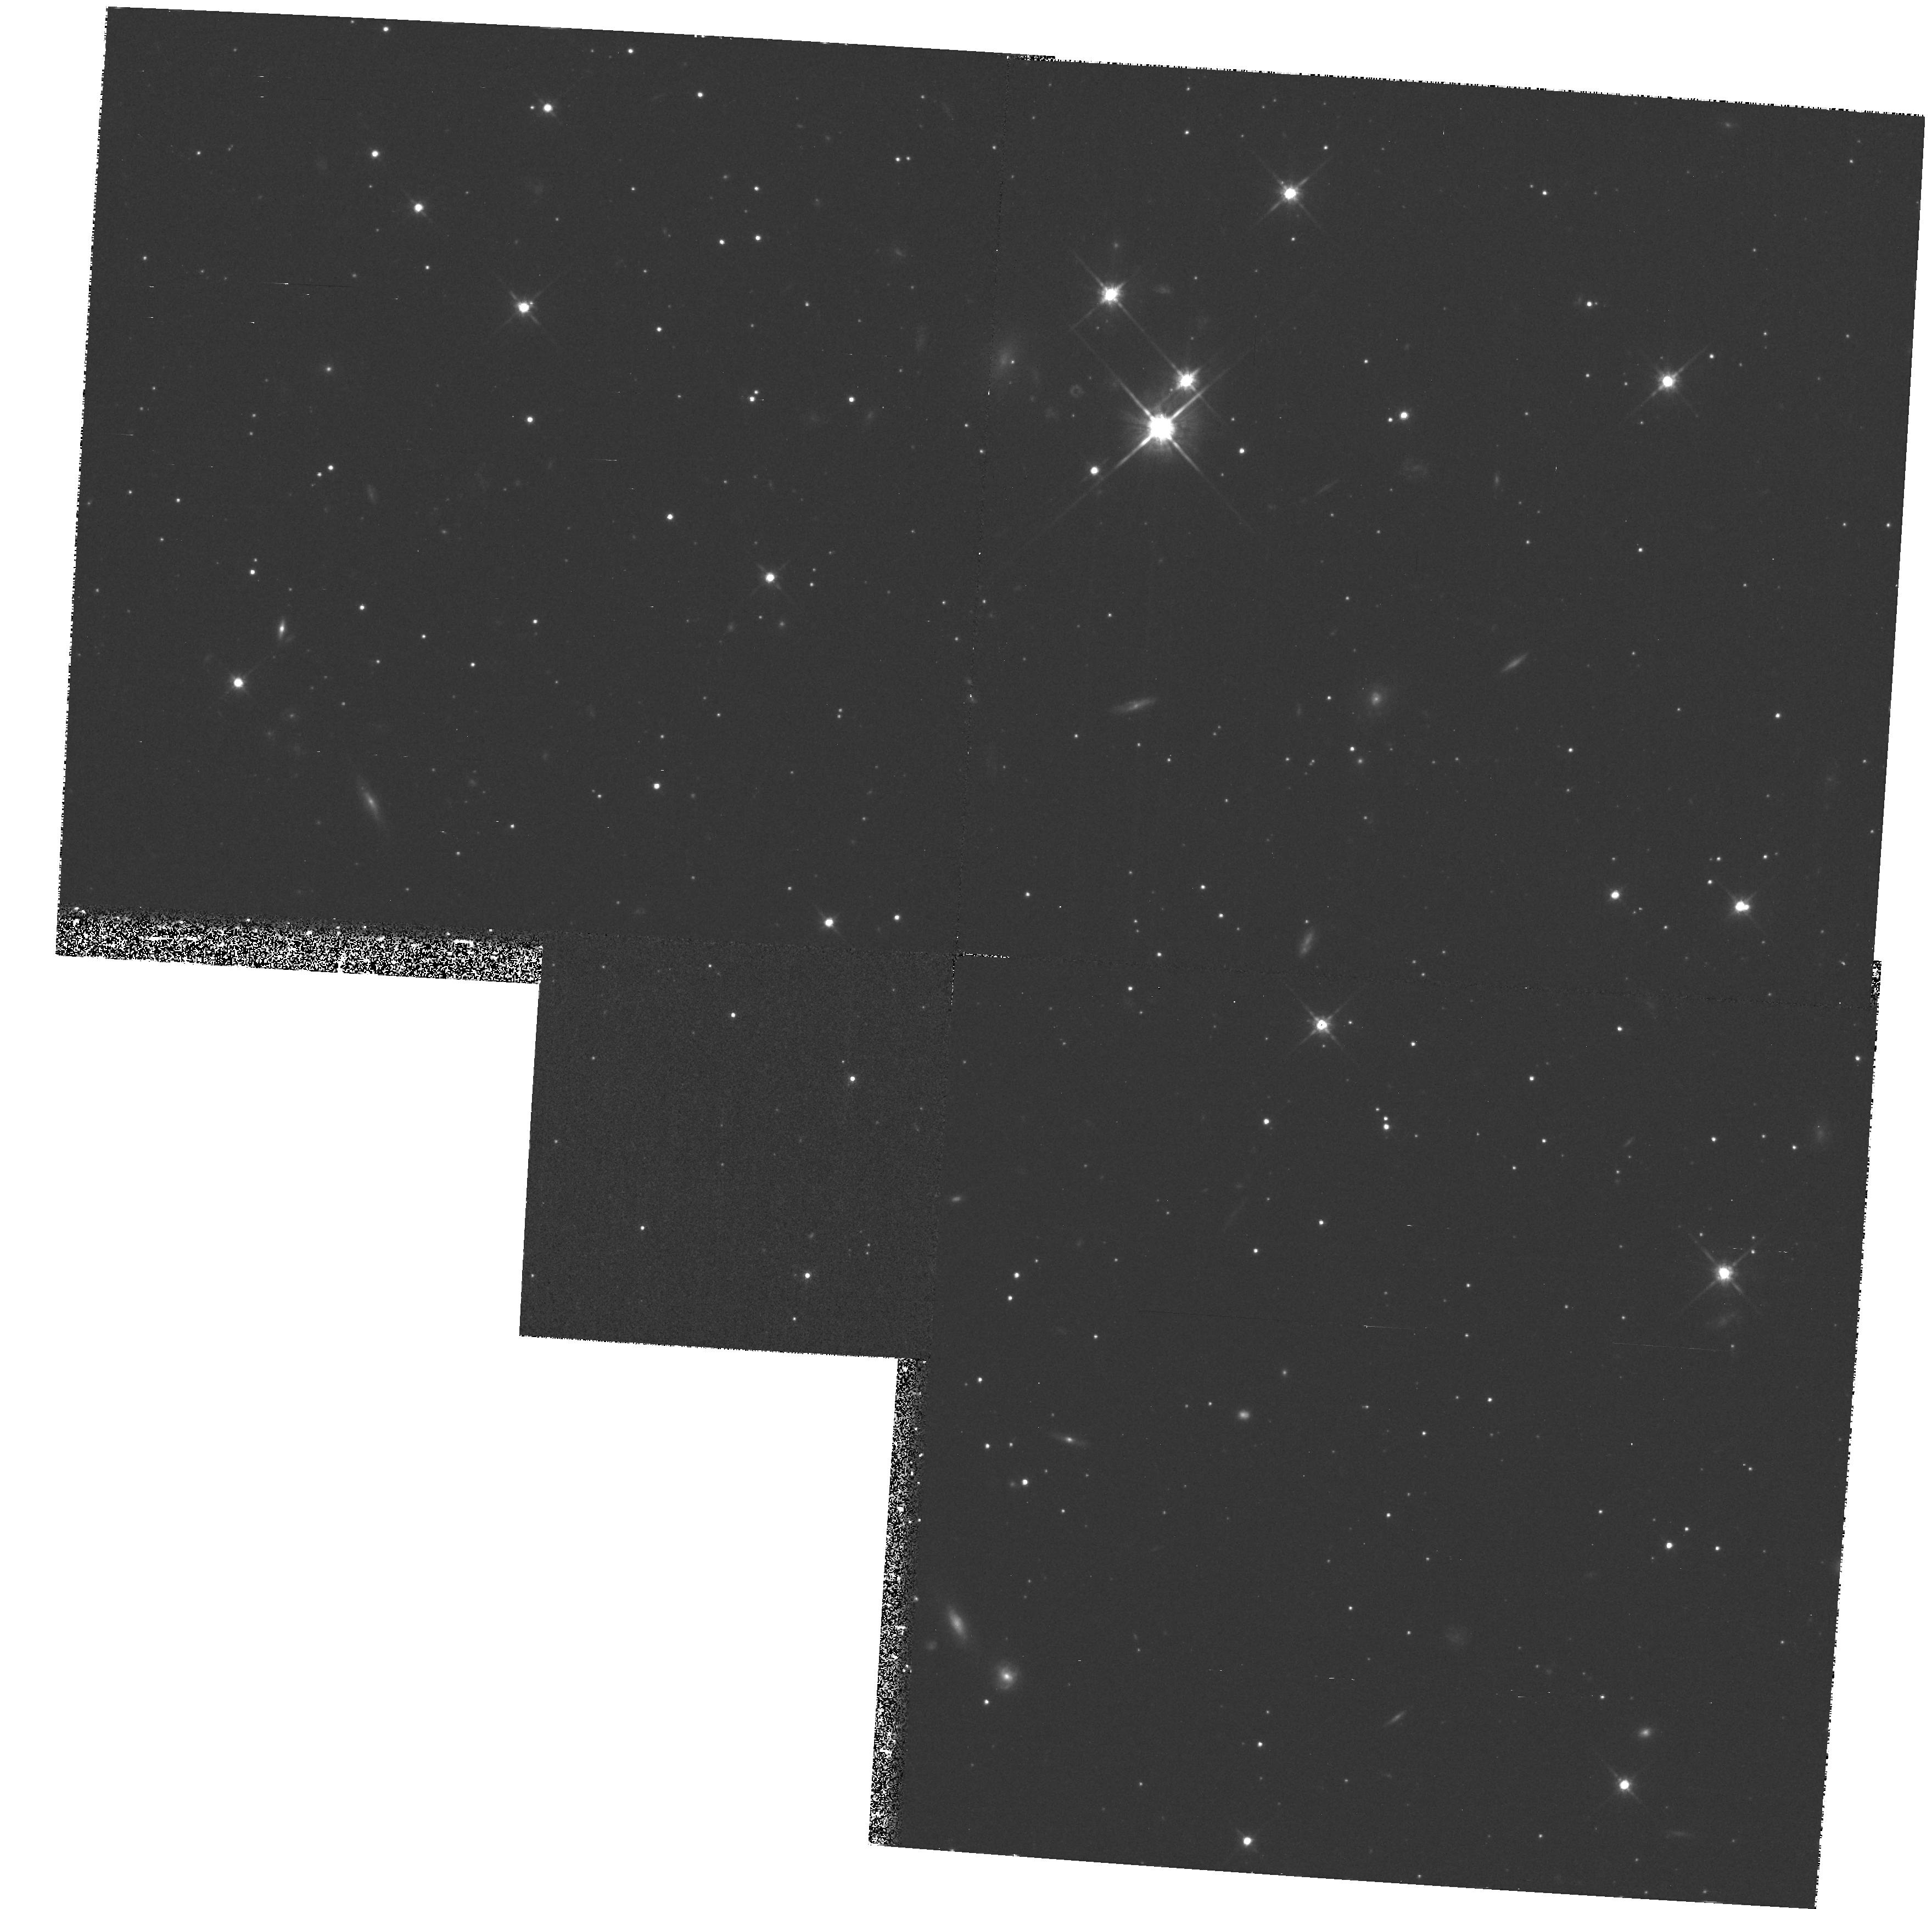
Target: LMC-062630-644500
Instrument: WFPC2/PC
Filter: F814W
Exposure: 38 min
Observation ID: hst_6604_01_wfpc2_pc_f814w_u37701

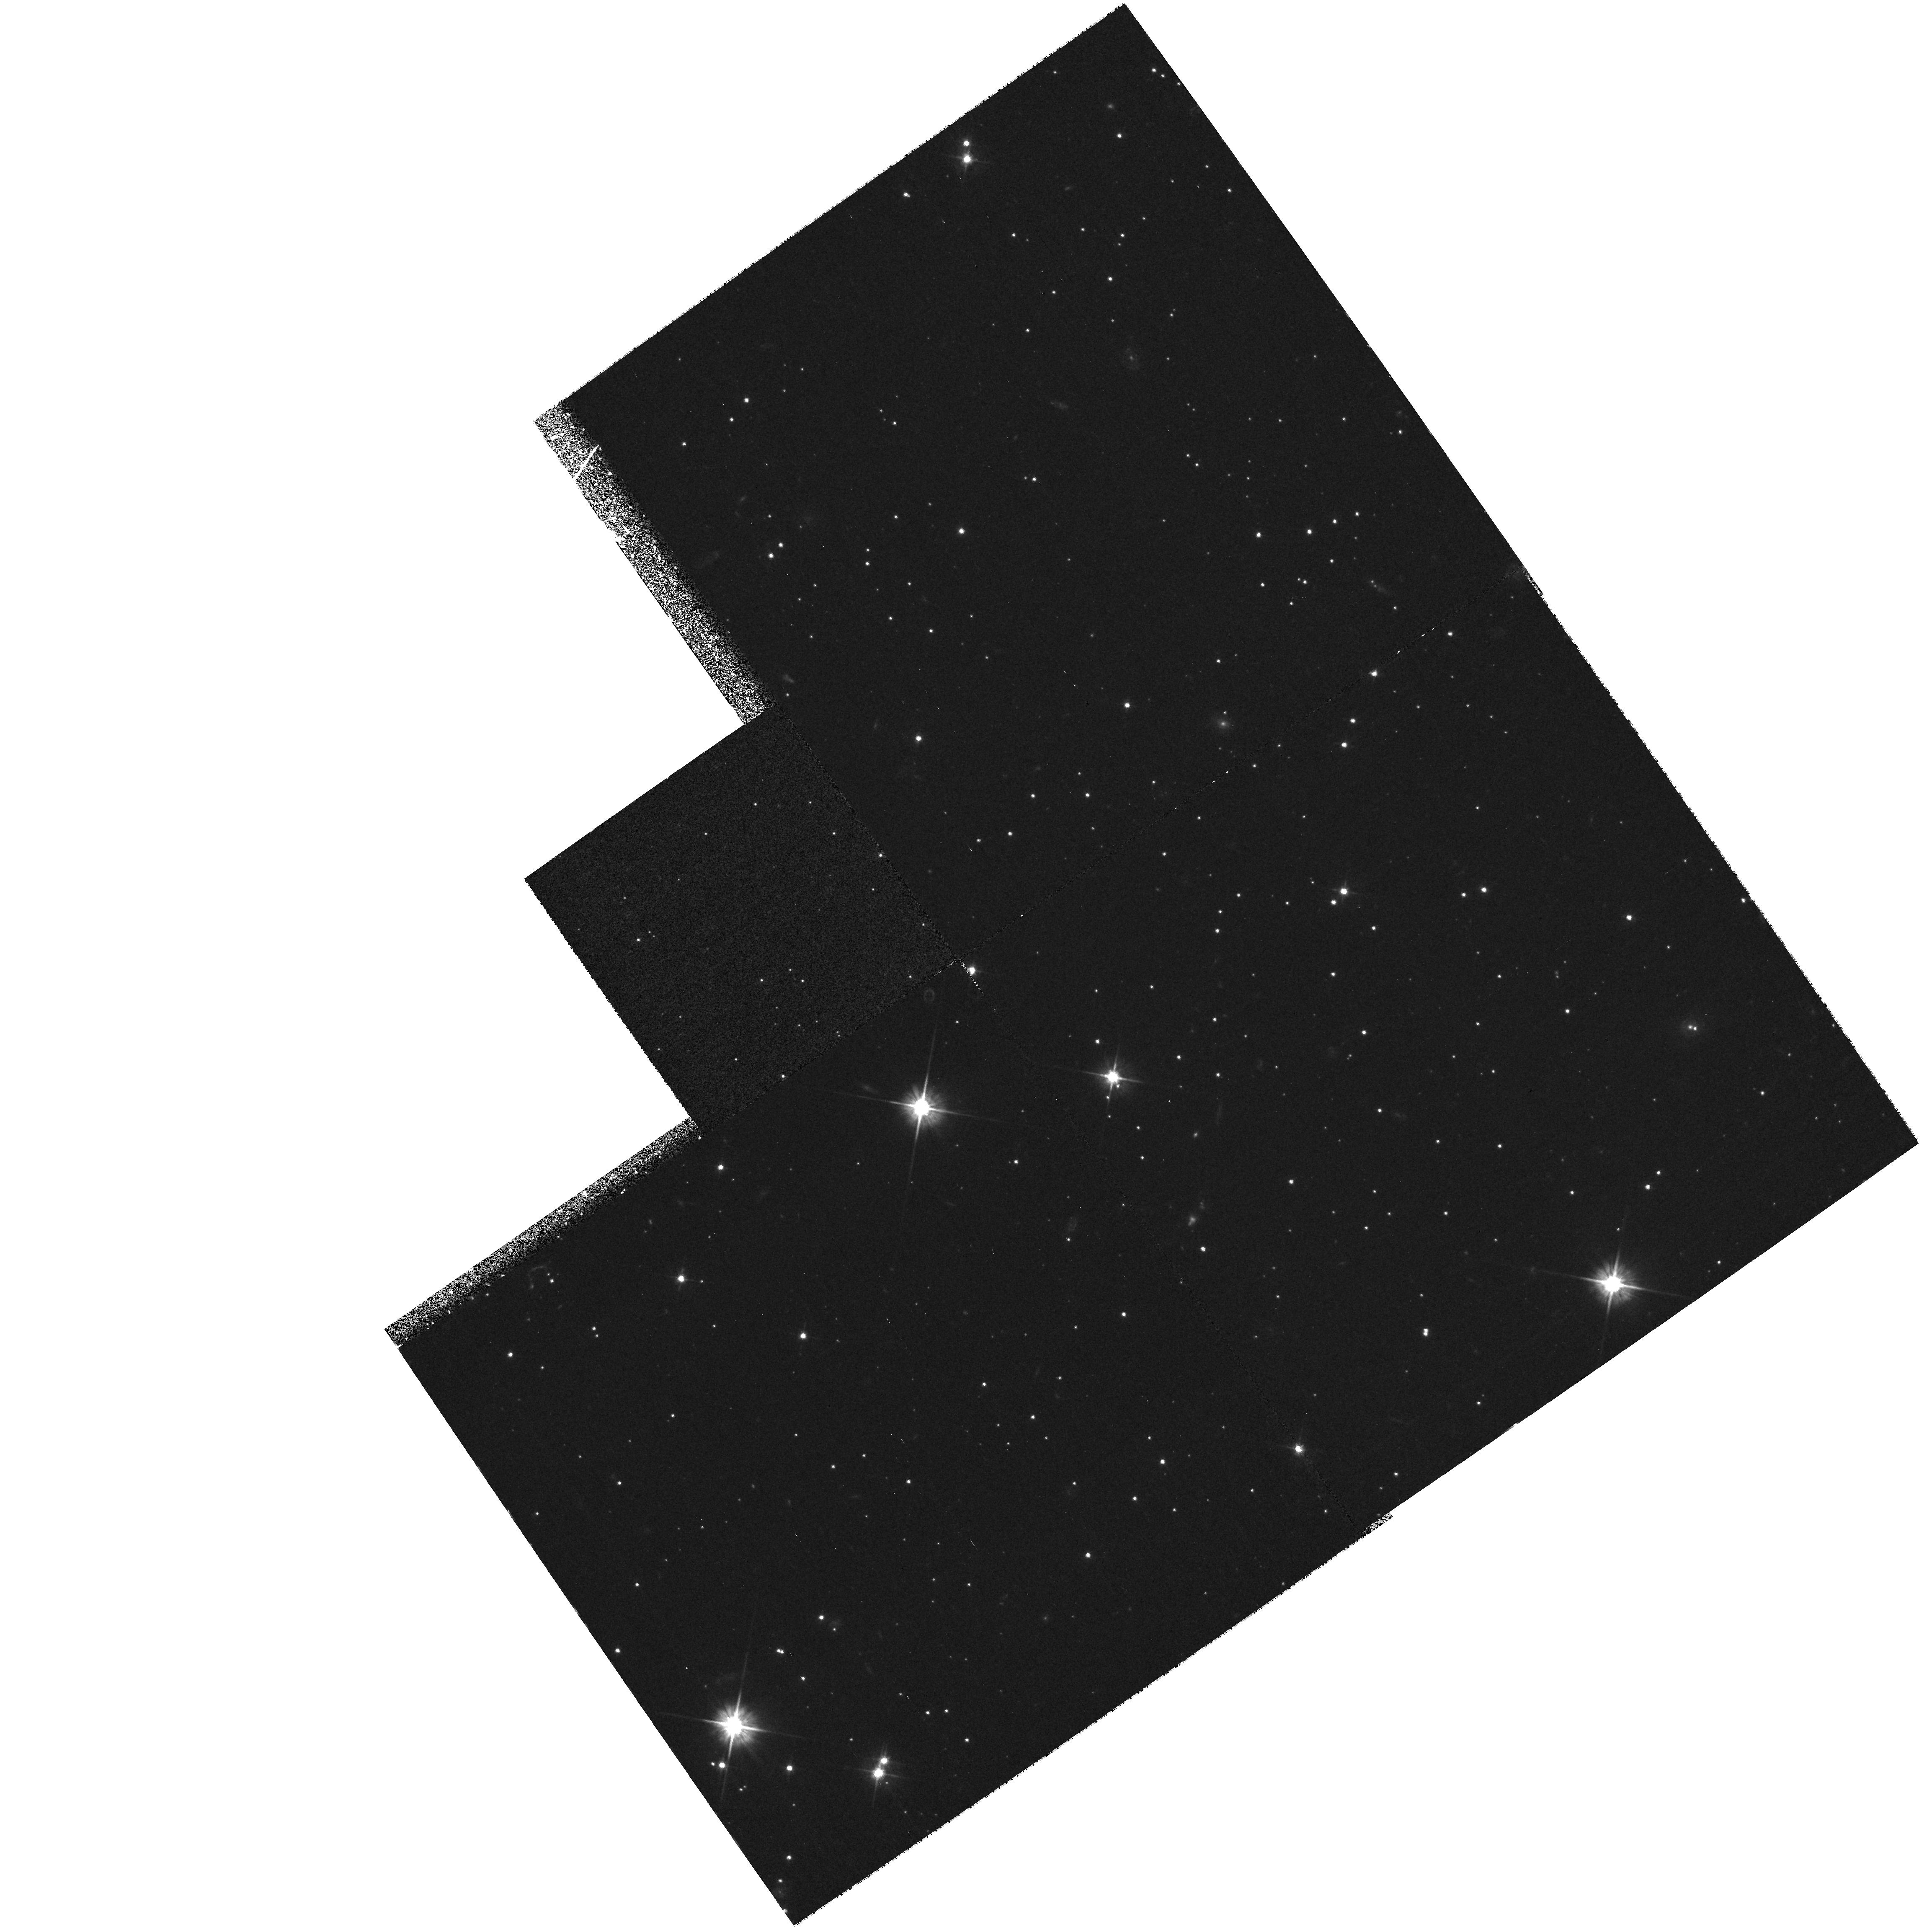
Target: LMC-062806-650800
Instrument: WFPC2/PC
Filter: F555W
Exposure: 33 min
Observation ID: hst_6604_03_wfpc2_pc_f555w_u37703

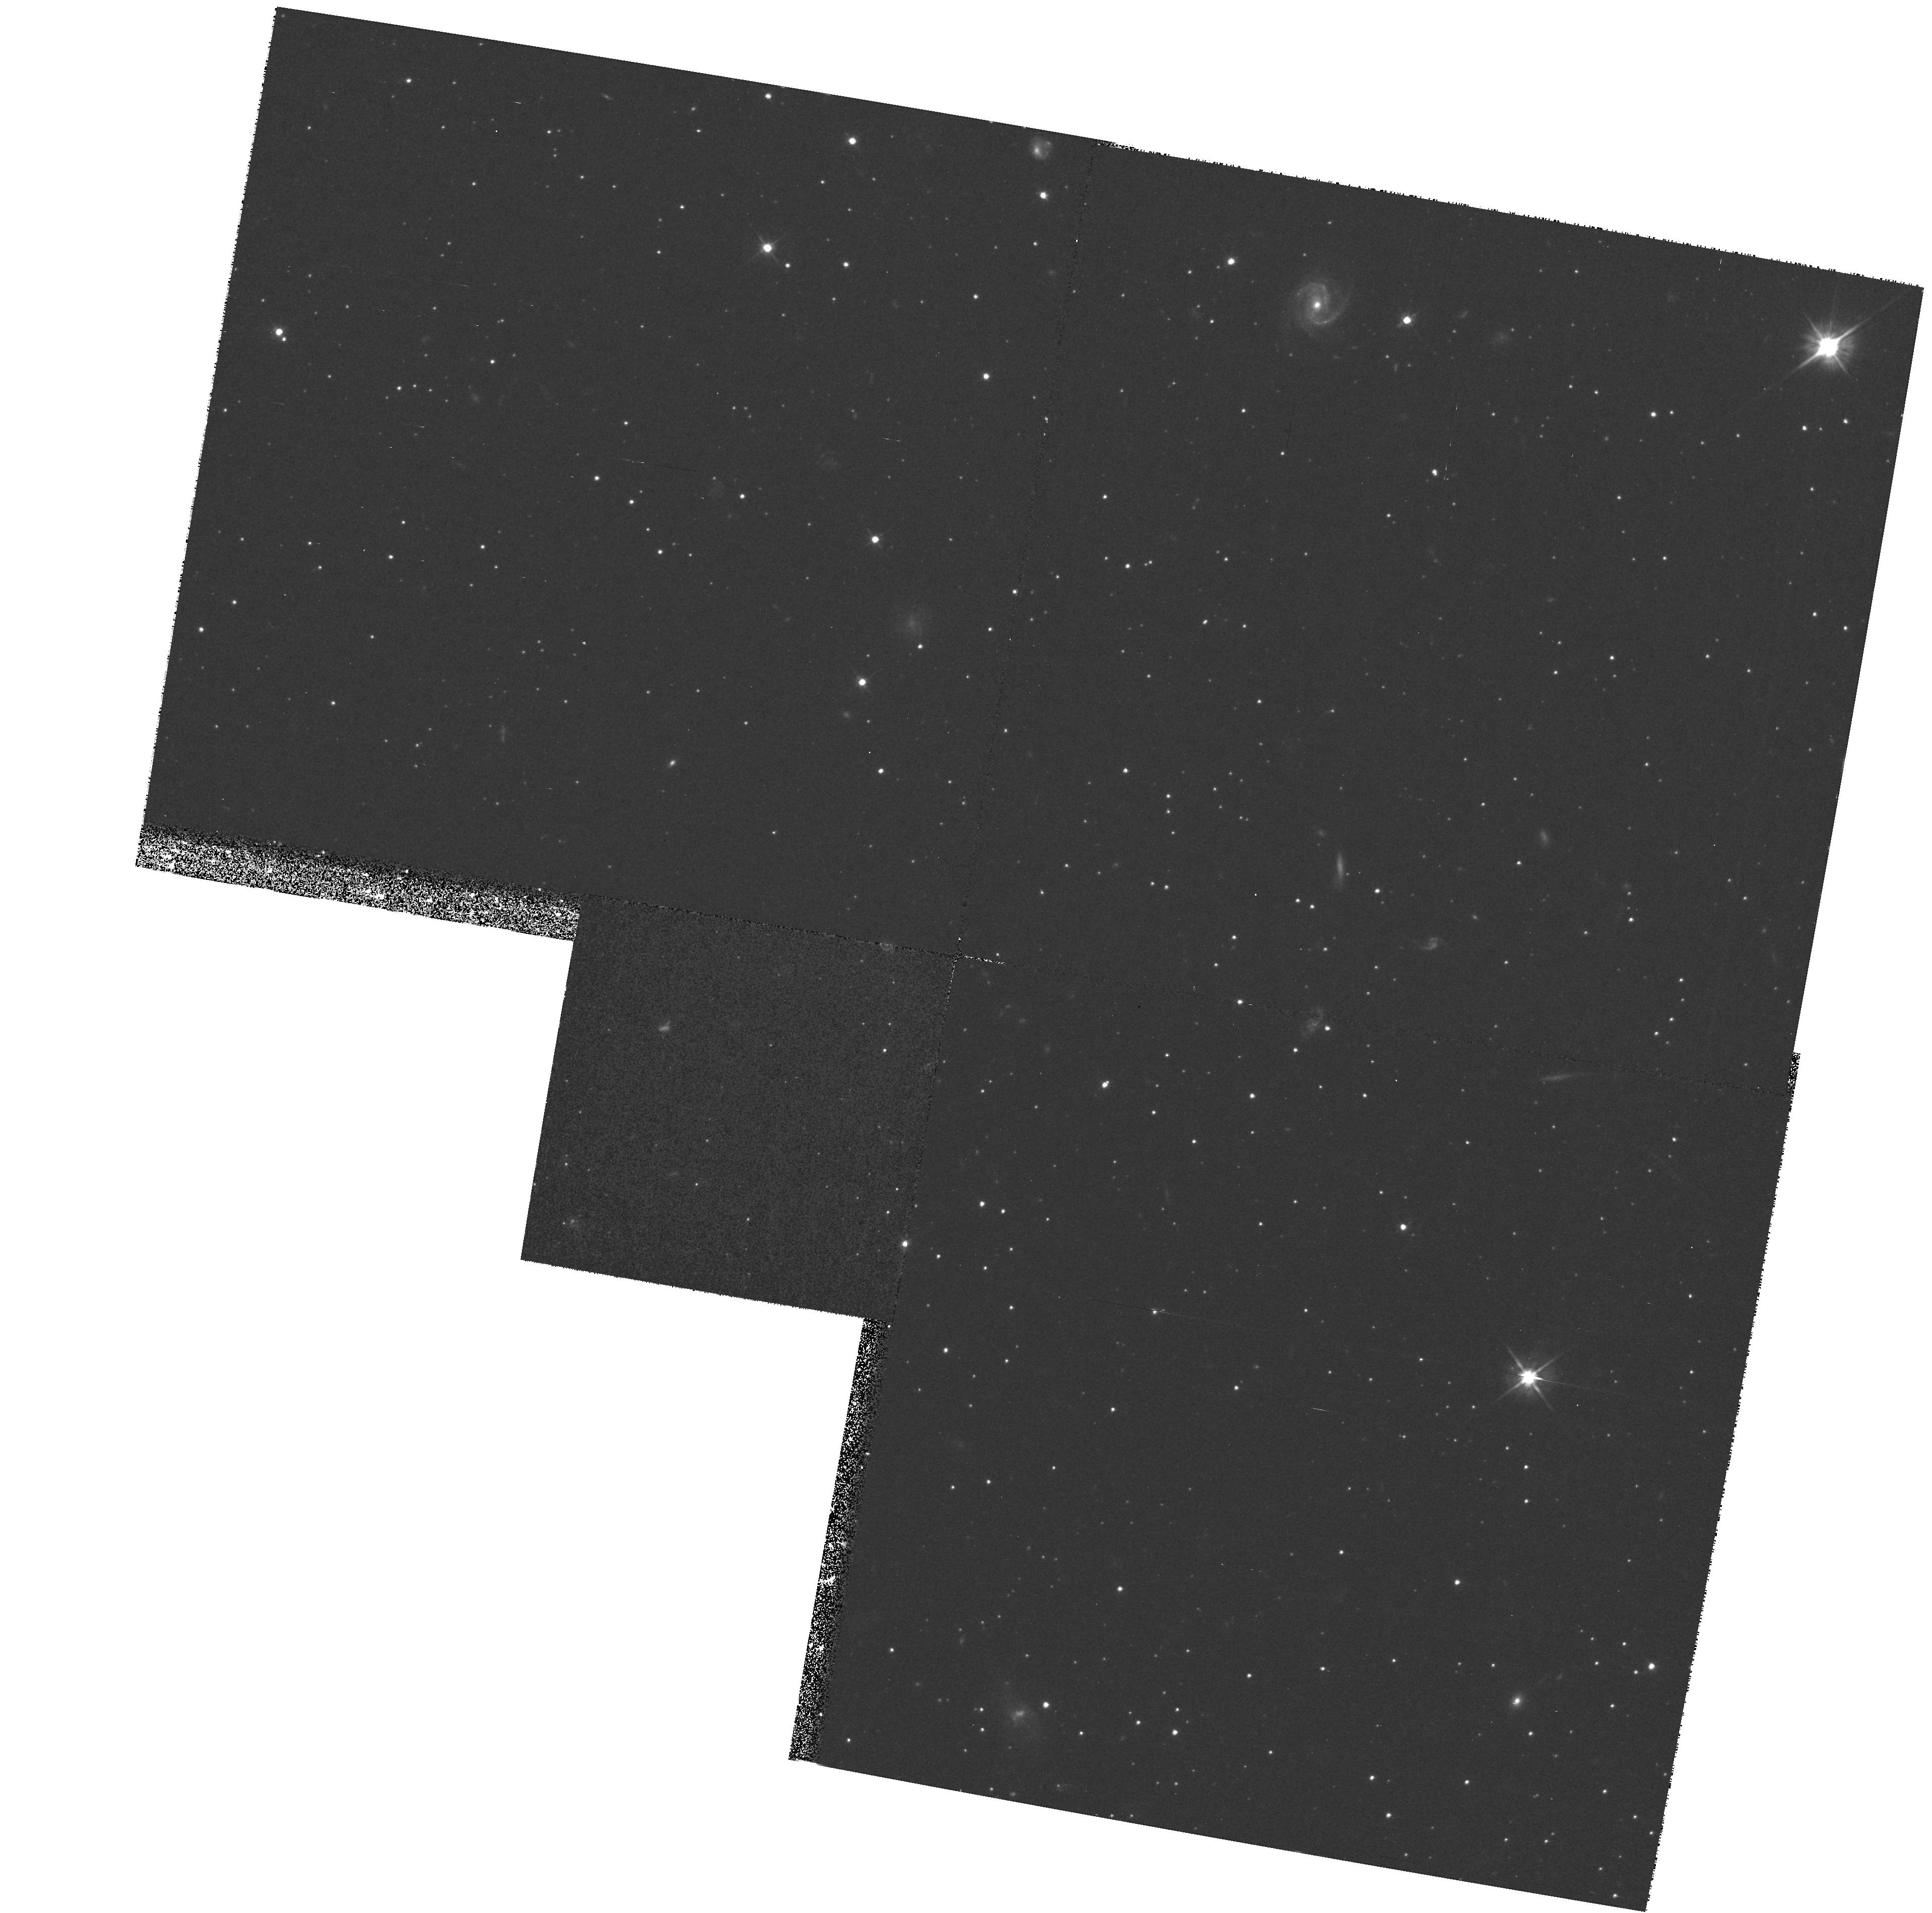
Target: SMC-004900-703300
Instrument: WFPC2/PC
Filter: F555W
Exposure: 33 min
Observation ID: hst_6604_a6_wfpc2_pc_f555w_u377a6

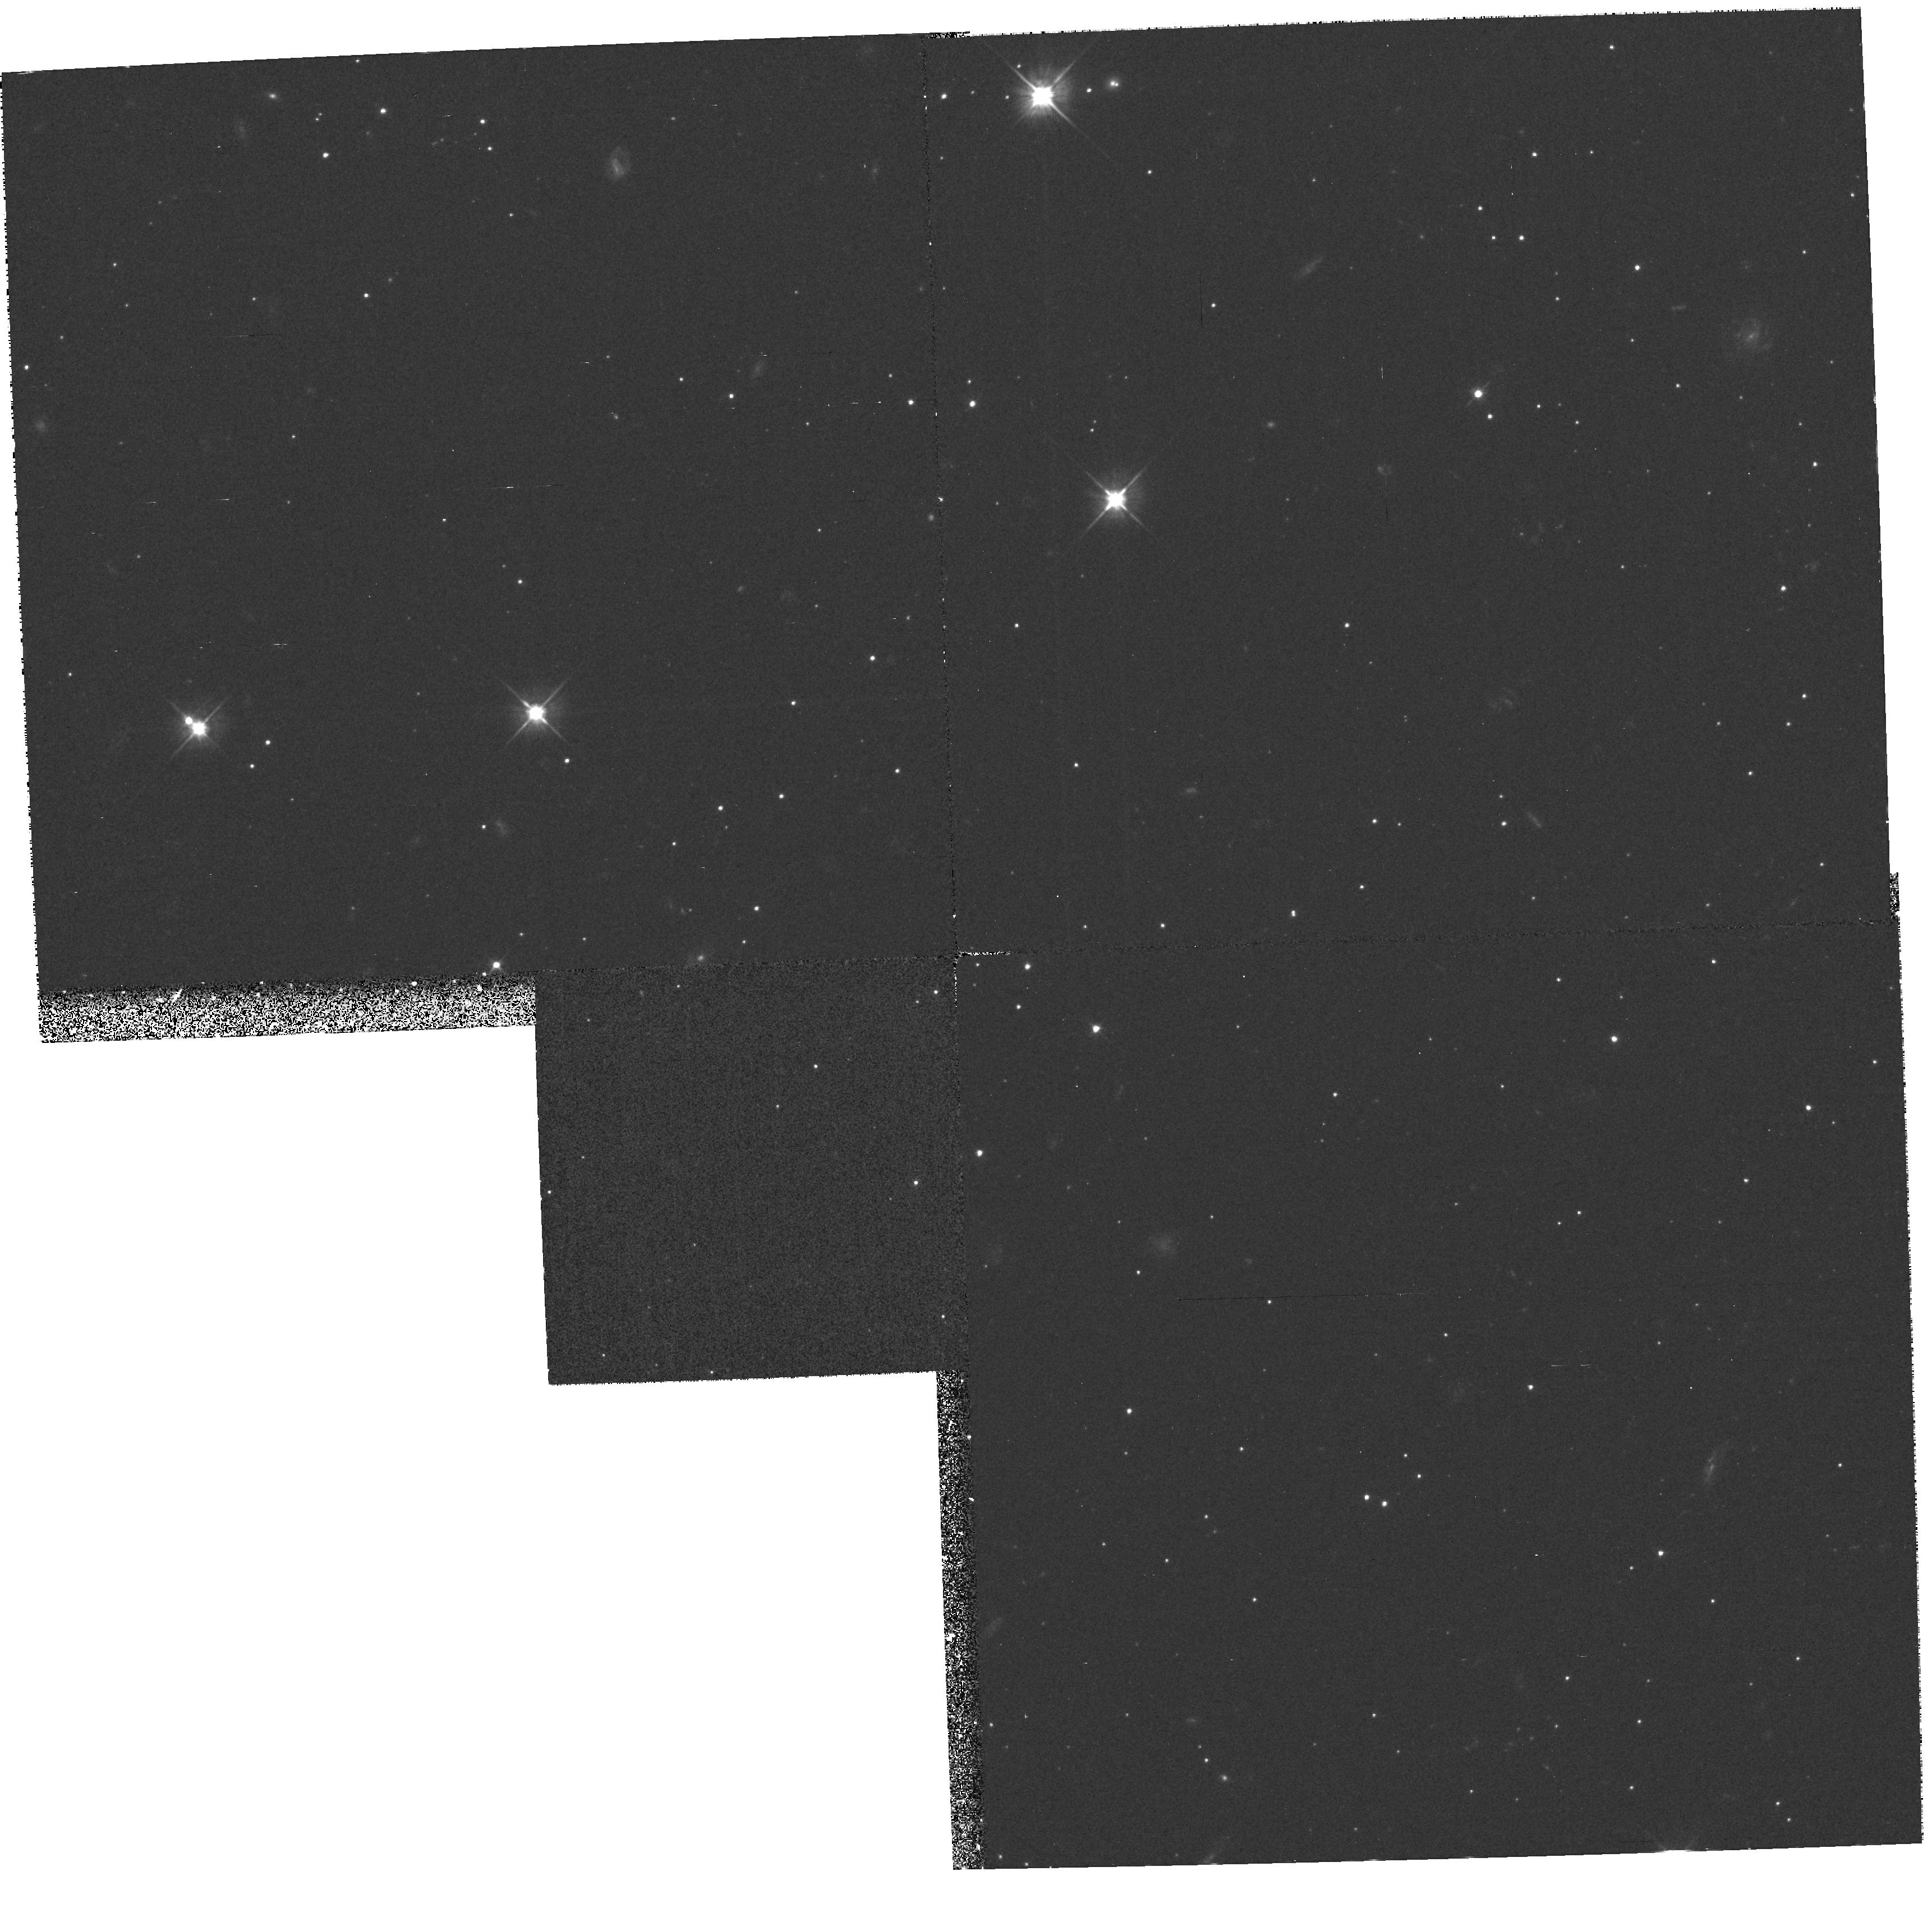
Target: LMC-062930-640200
Instrument: WFPC2/PC
Filter: F555W
Exposure: 33 min
Observation ID: hst_6604_a1_wfpc2_pc_f555w_u377a1

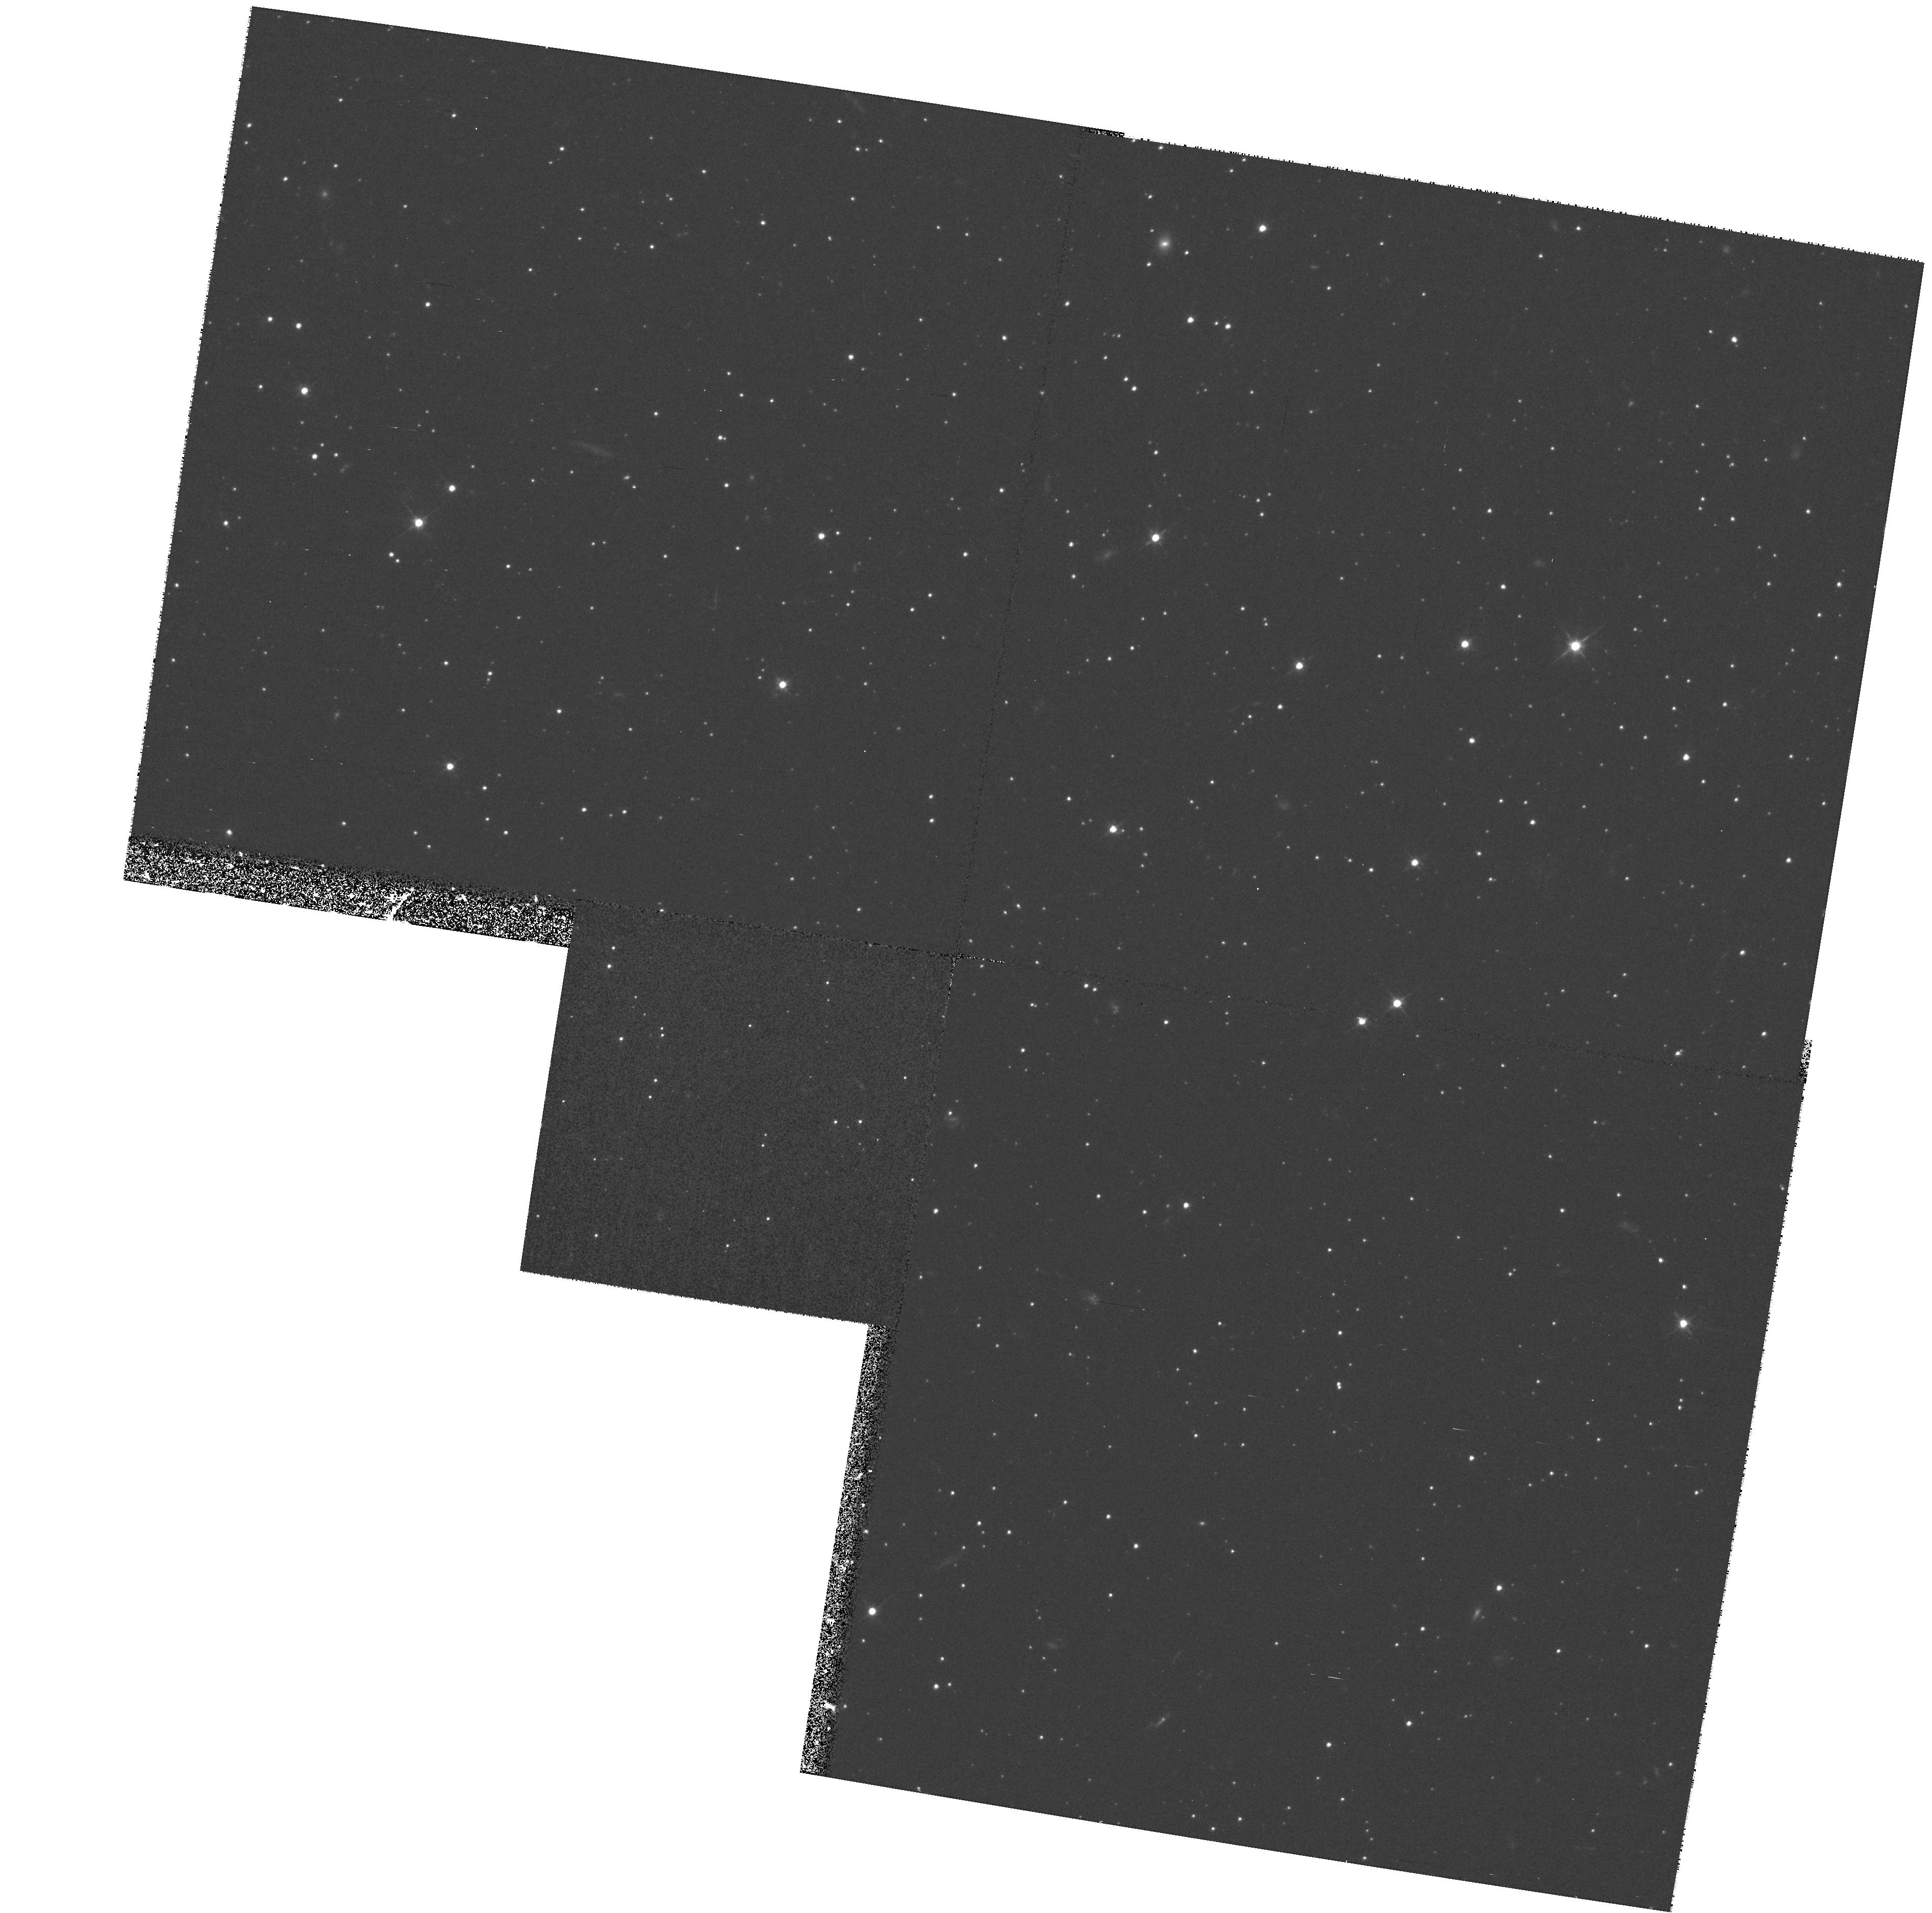
Target: SMC-004900-704800
Instrument: WFPC2/PC
Filter: F555W
Exposure: 33 min
Observation ID: hst_6604_06_wfpc2_pc_f555w_u37706

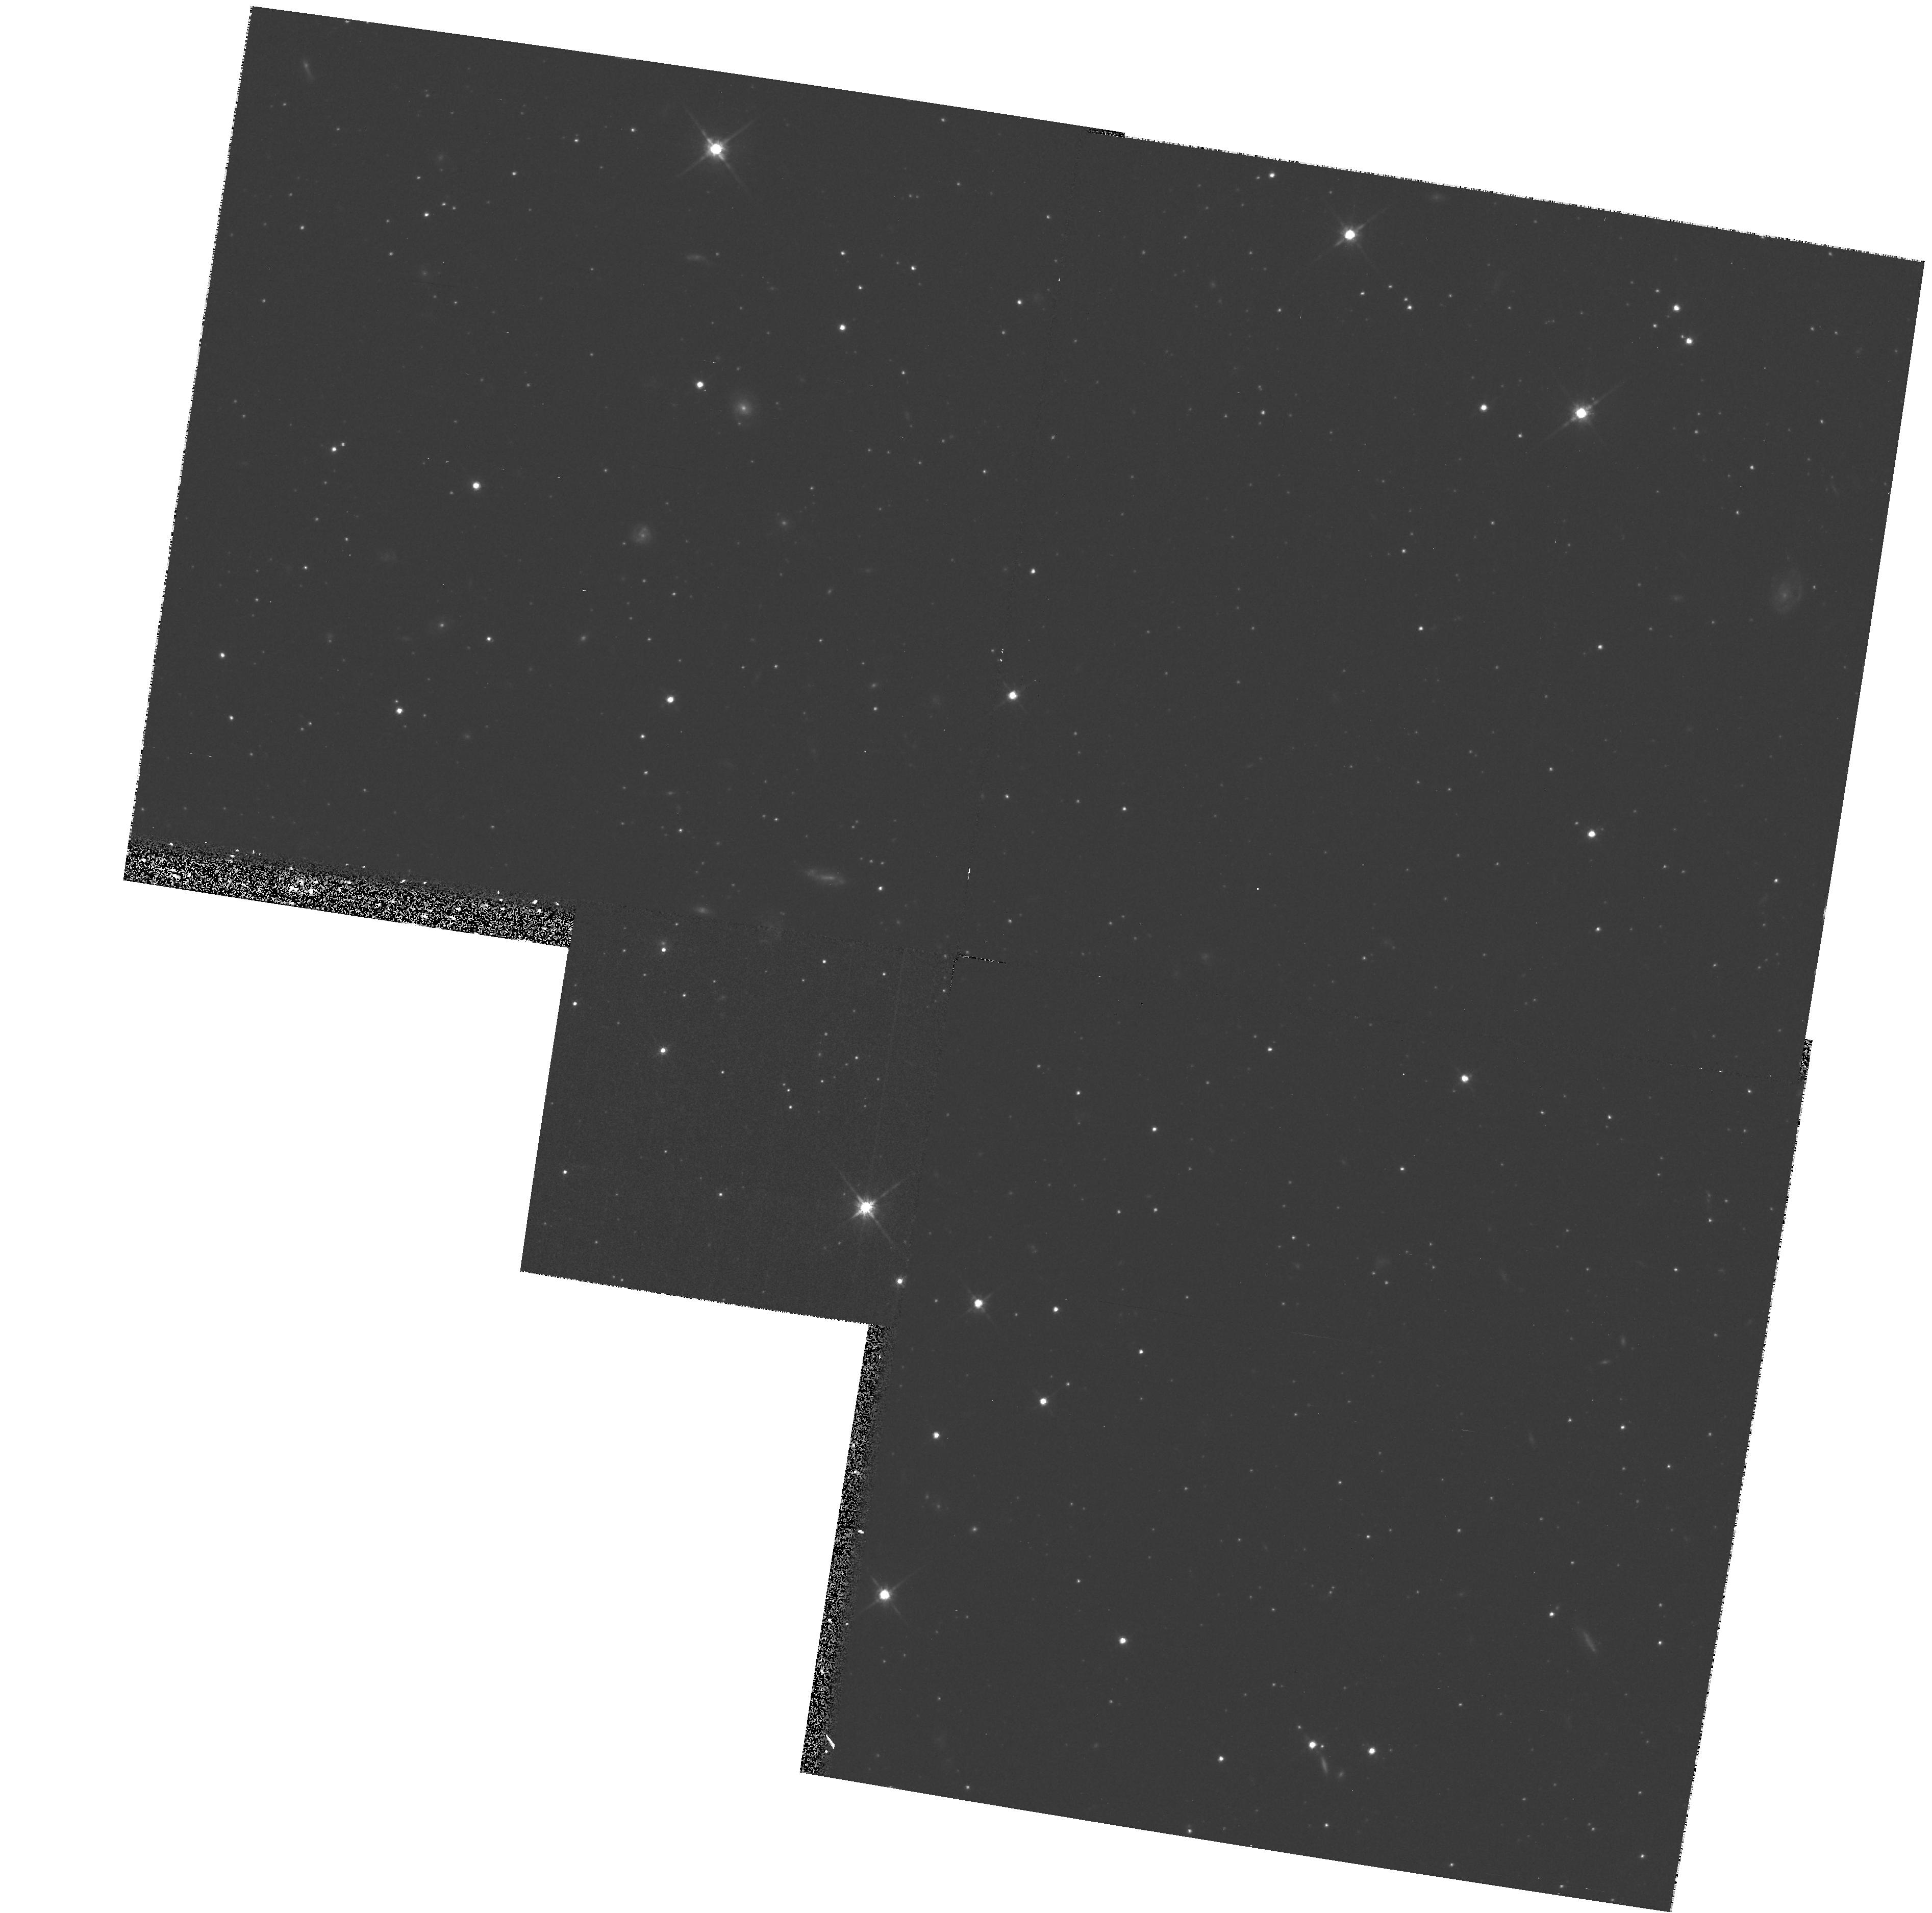
Target: SMC-004600-703500
Instrument: WFPC2/PC
Filter: F814W
Exposure: 40 min
Observation ID: hst_6604_04_wfpc2_pc_f814w_u37704

Photometry of the Oldest Field Populations in the Magellanic Clouds (PI: Walker, Alistair)

We propose to obtain deep V (F555W) and I (F814W) images for one field in the Large Magellanic Cloud (LMC), one field in the Small Magellanic Cloud (SMC), and for the old SMC cluster NGC 121. These observations will allow us to measure ages and population densities of the oldest field stars (t > 5Gyr) in the Magellanic Clouds (MC), and place into context the ages of formation of the Galaxy and the two MC's. In our own Galaxy, the oldest nearby stars appear to belong to two subsystems: an initial population represented by a flattened spheroid with a small amount of rotation, and a non-rotating spherical population which may be a few Gyr younger than the first population. A third old population, the ``metal-weak old disk'', also may exist. In the outer regions of the MC's where we would expect to find populations analogous to the Galactic Population II, we see something much different: a field population that is dominated by stars with Fe/H~ -0.6 and t~ 8Gyr, with small admixtures of a very old metal-poor population analogous to the Galactic halo and a younger (t ~ 5Gyr) system (in the LMC). We propose to measure the ages of the oldest MC field populations and the oldest SMC cluster to compare with the ages of the oldest components of our Galactic halo and disk. The observations will be interpreted using synthetic color-magnitude diagrams and luminosity functions to develop a model for the star formation history in both the MC's over the first 10 Gyr.